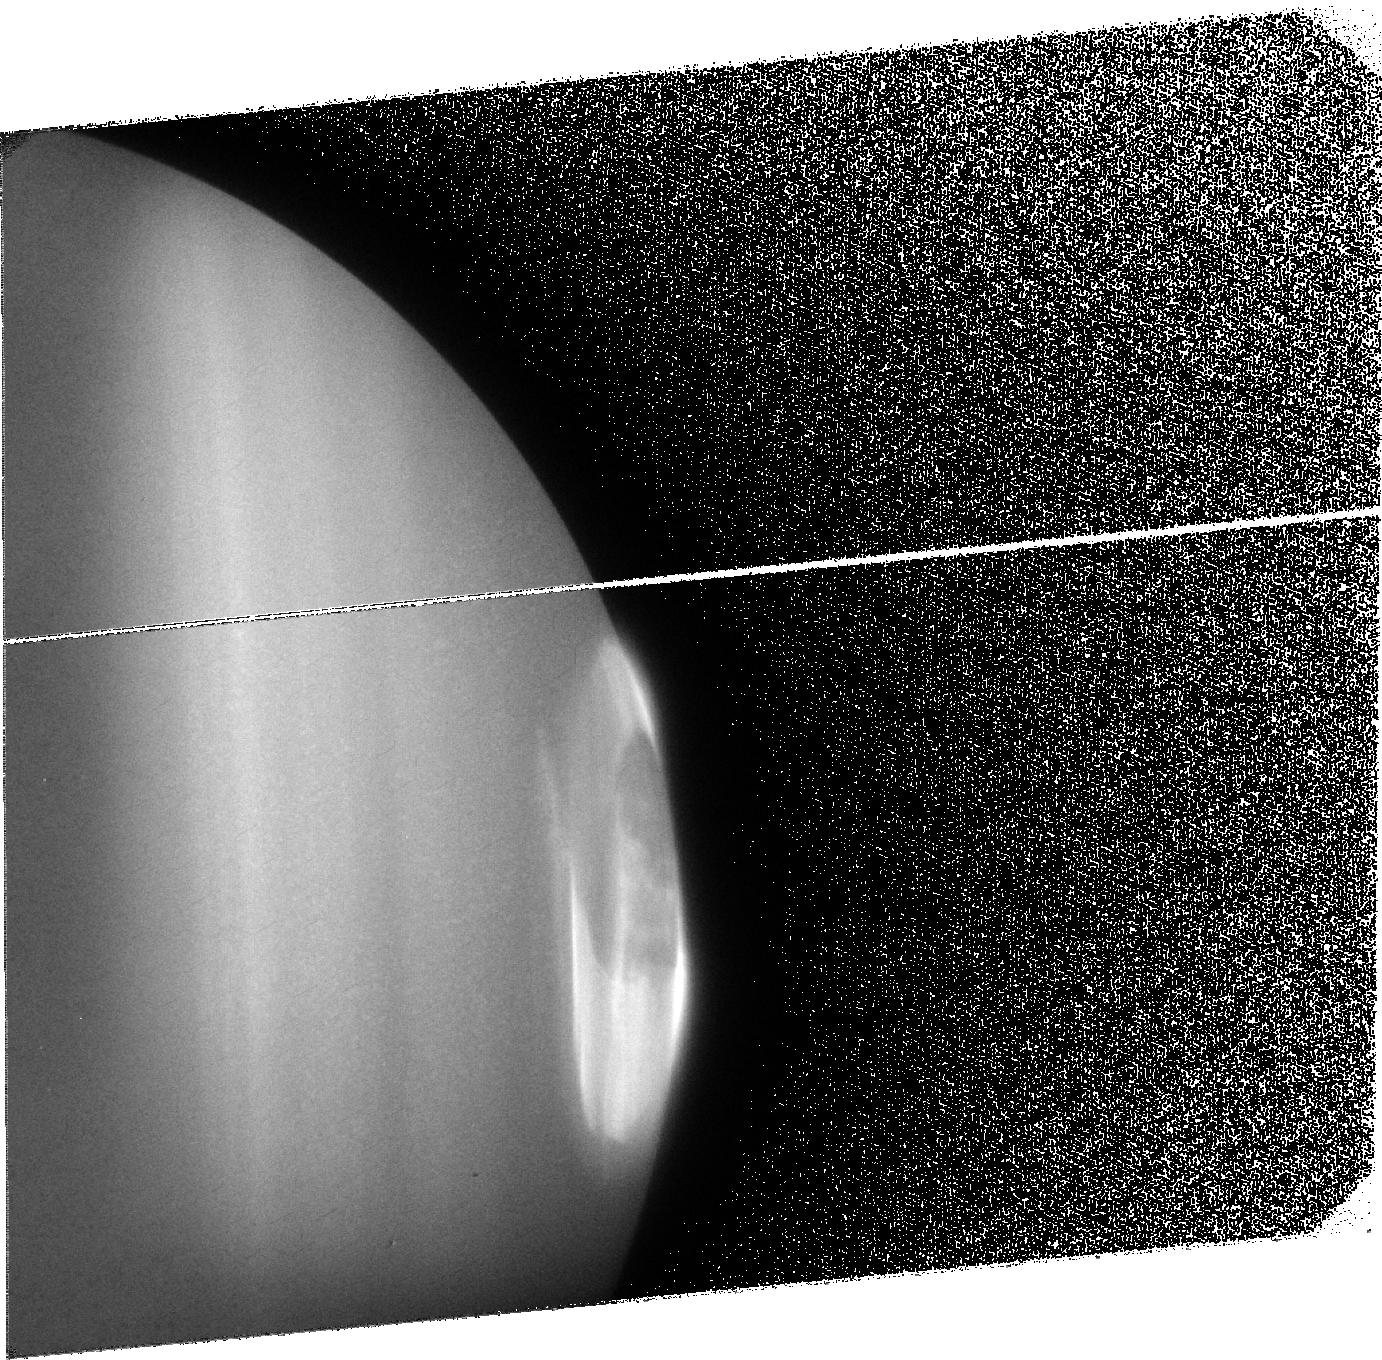
Target: JUPITER3
Instrument: ACS/SBC
Filter: F125LP
Exposure: 32 min
Observation ID: j9du03010

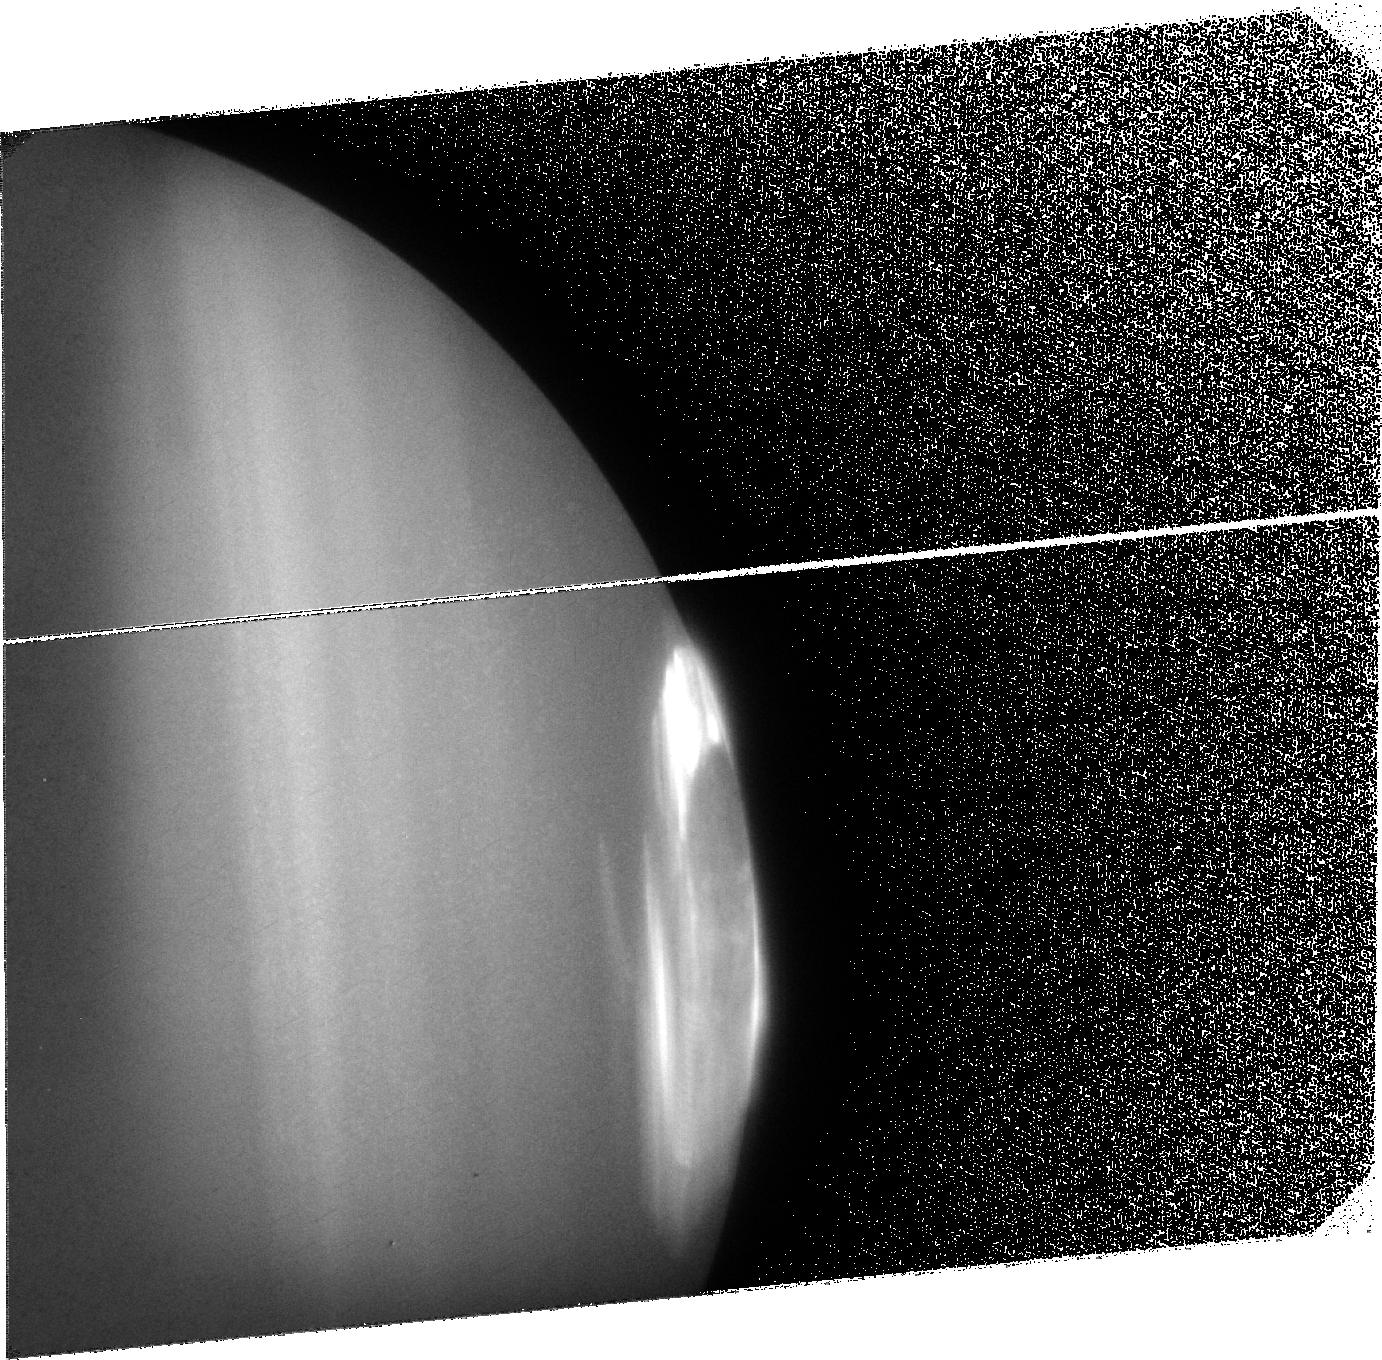
Target: JUPITER4
Instrument: ACS/SBC
Filter: F125LP
Exposure: 32 min
Observation ID: j9du04010

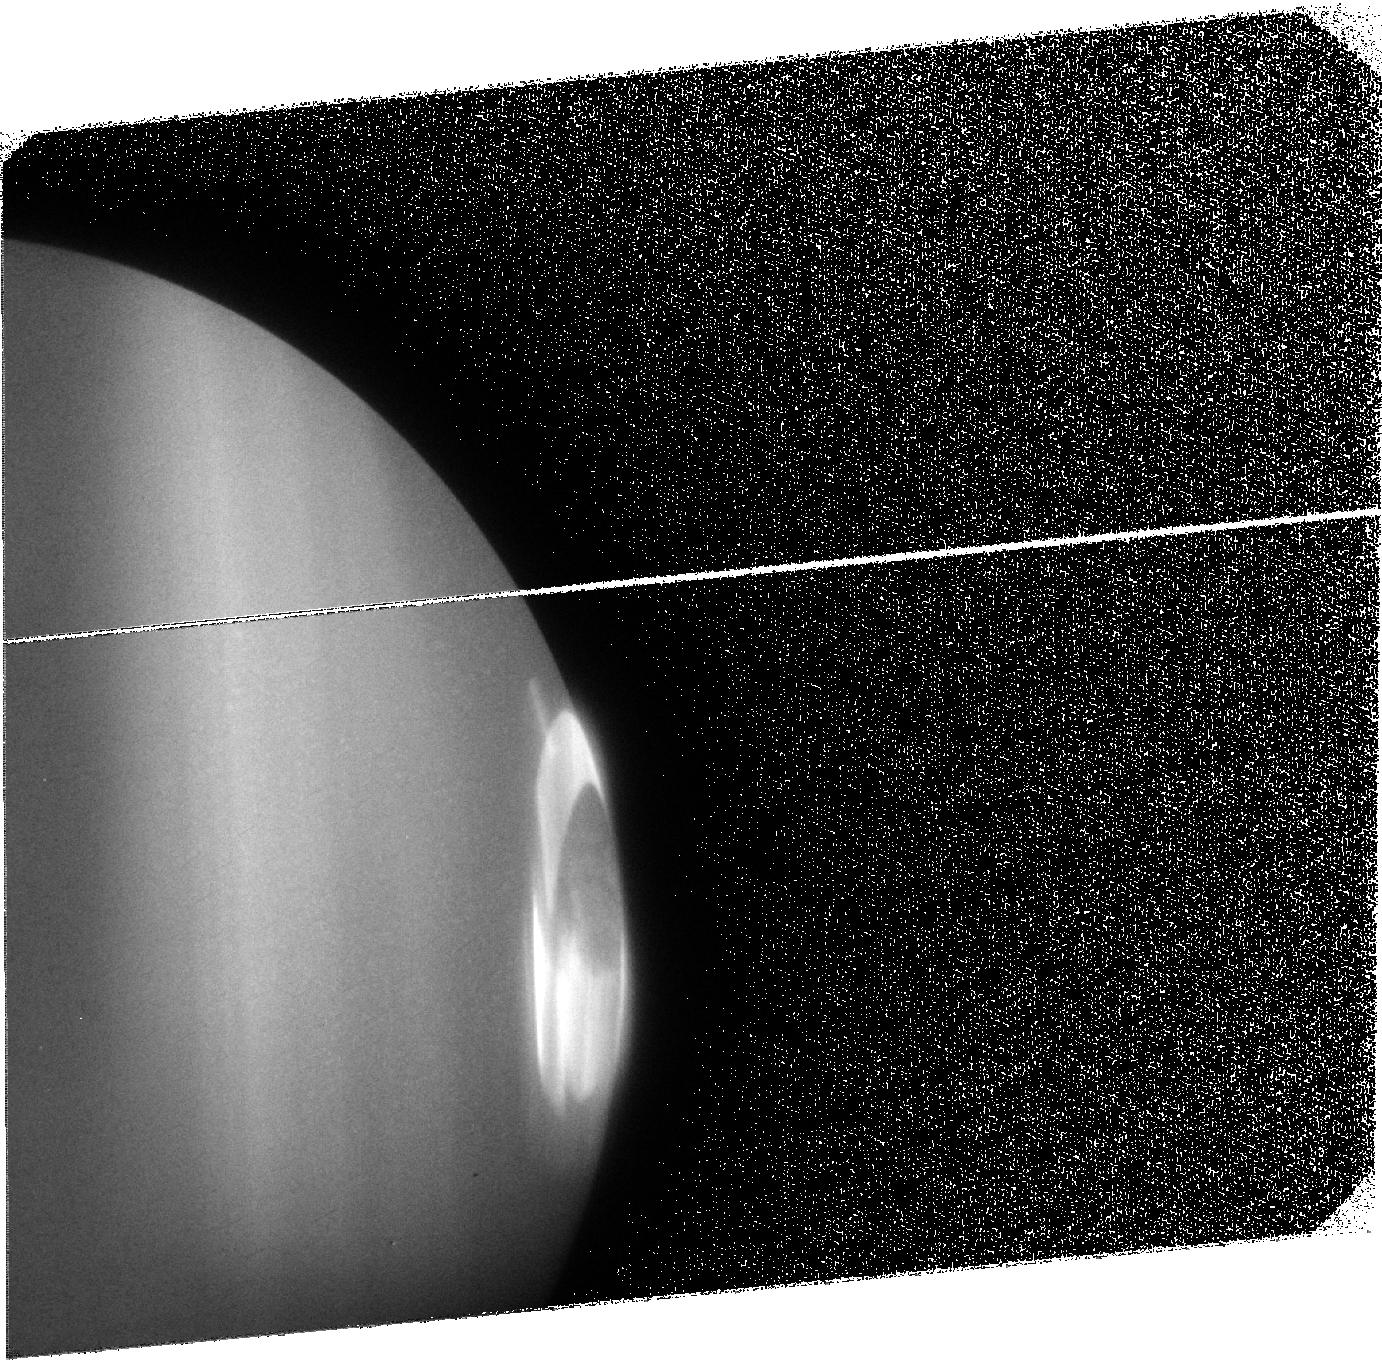
Target: JUPITER1
Instrument: ACS/SBC
Filter: F125LP
Exposure: 30 min
Observation ID: j9du01010

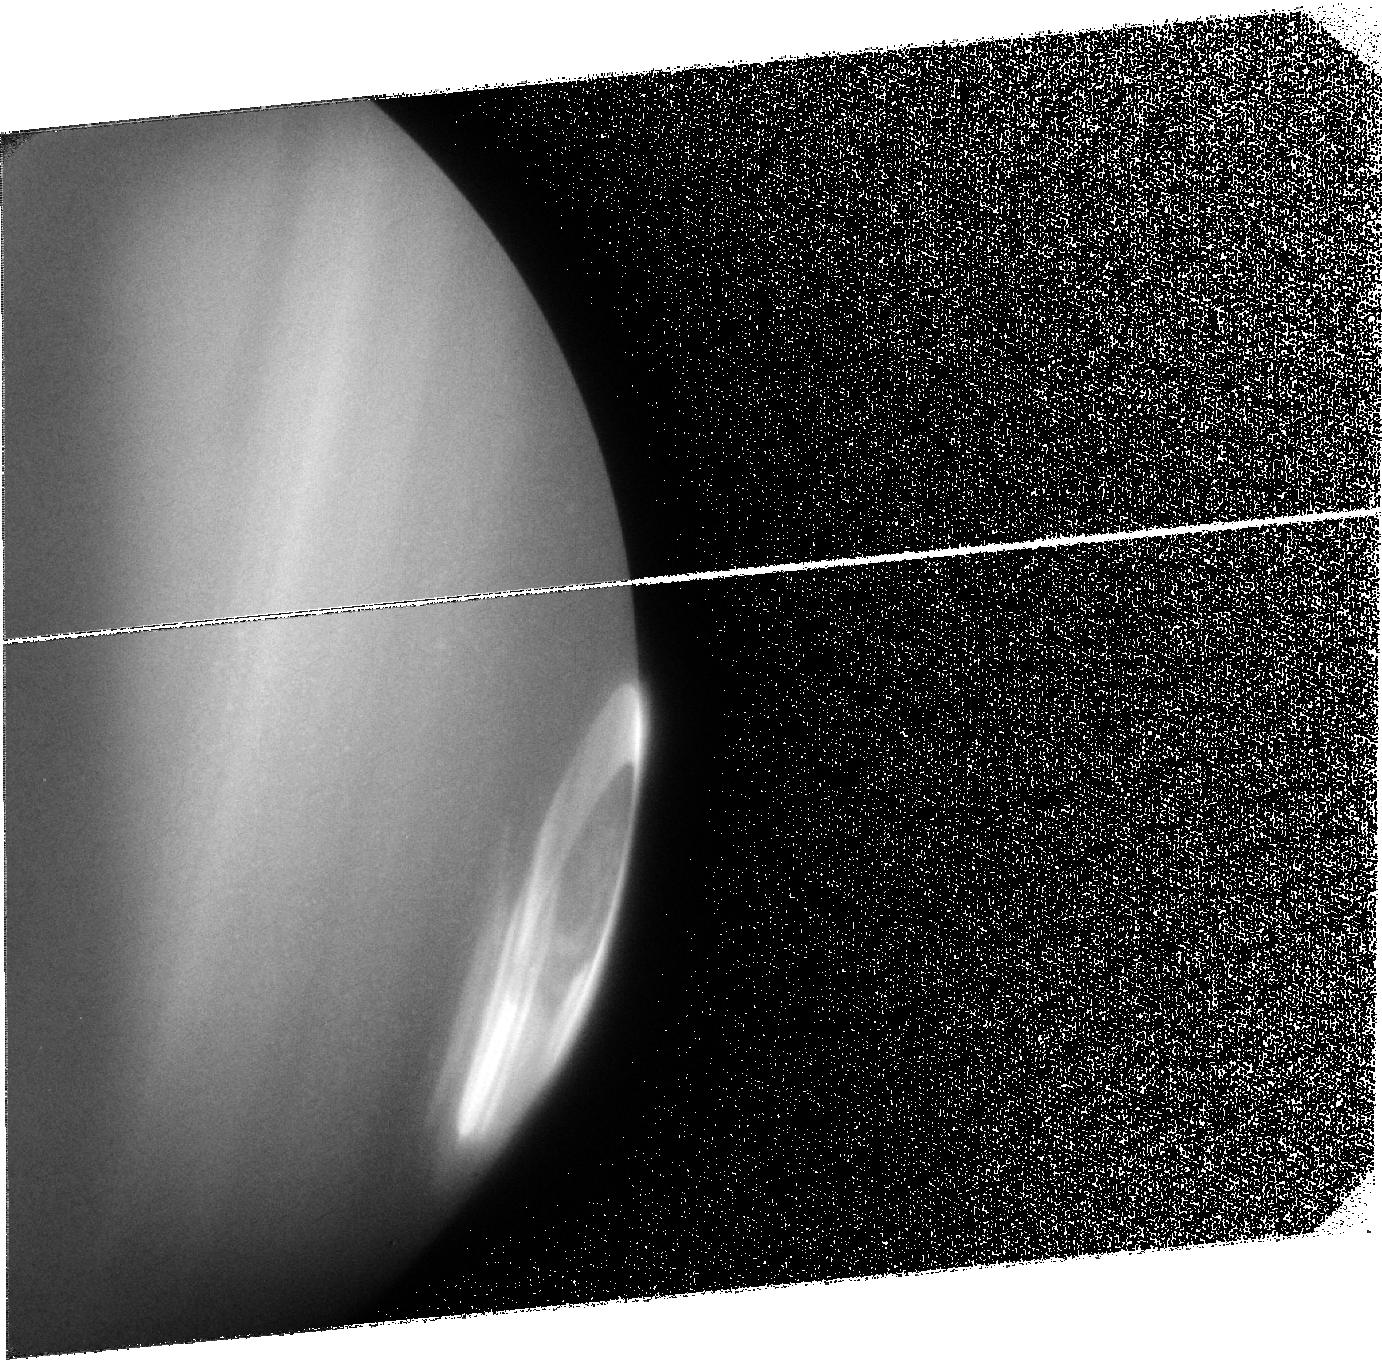
Target: JUPITER2
Instrument: ACS/SBC
Filter: F125LP
Exposure: 32 min
Observation ID: j9du02010

High resolution imaging of Jupiters diffuse auroral emissions inside and outside the main oval during solar minimum. (PI: Grodent, Denis C)

The analysis of HST-STIS FUV images has greatly and quickly advanced our knowledge of the magnetospheric mechanisms producing the auroral emissions on the giant planets. However, these studies were limited to the brightest emissions and very little has been said about the fainter emissions, mainly because of the lower S/N. We propose to image the faint auroral emissions on Jupiter which could not be observed with STIS. We will take full advantage of ACS/SBC's higher sensitivity to observe the diffuse auroral FUV emissions appearing poleward and directly equatorward of Jupiter's main auroral oval in the northern hemisphere. This proposal has the potential to reveal new magnetosphere-ionosphere coupling mechanisms especially those involving solar wind interactions with a giant planet.